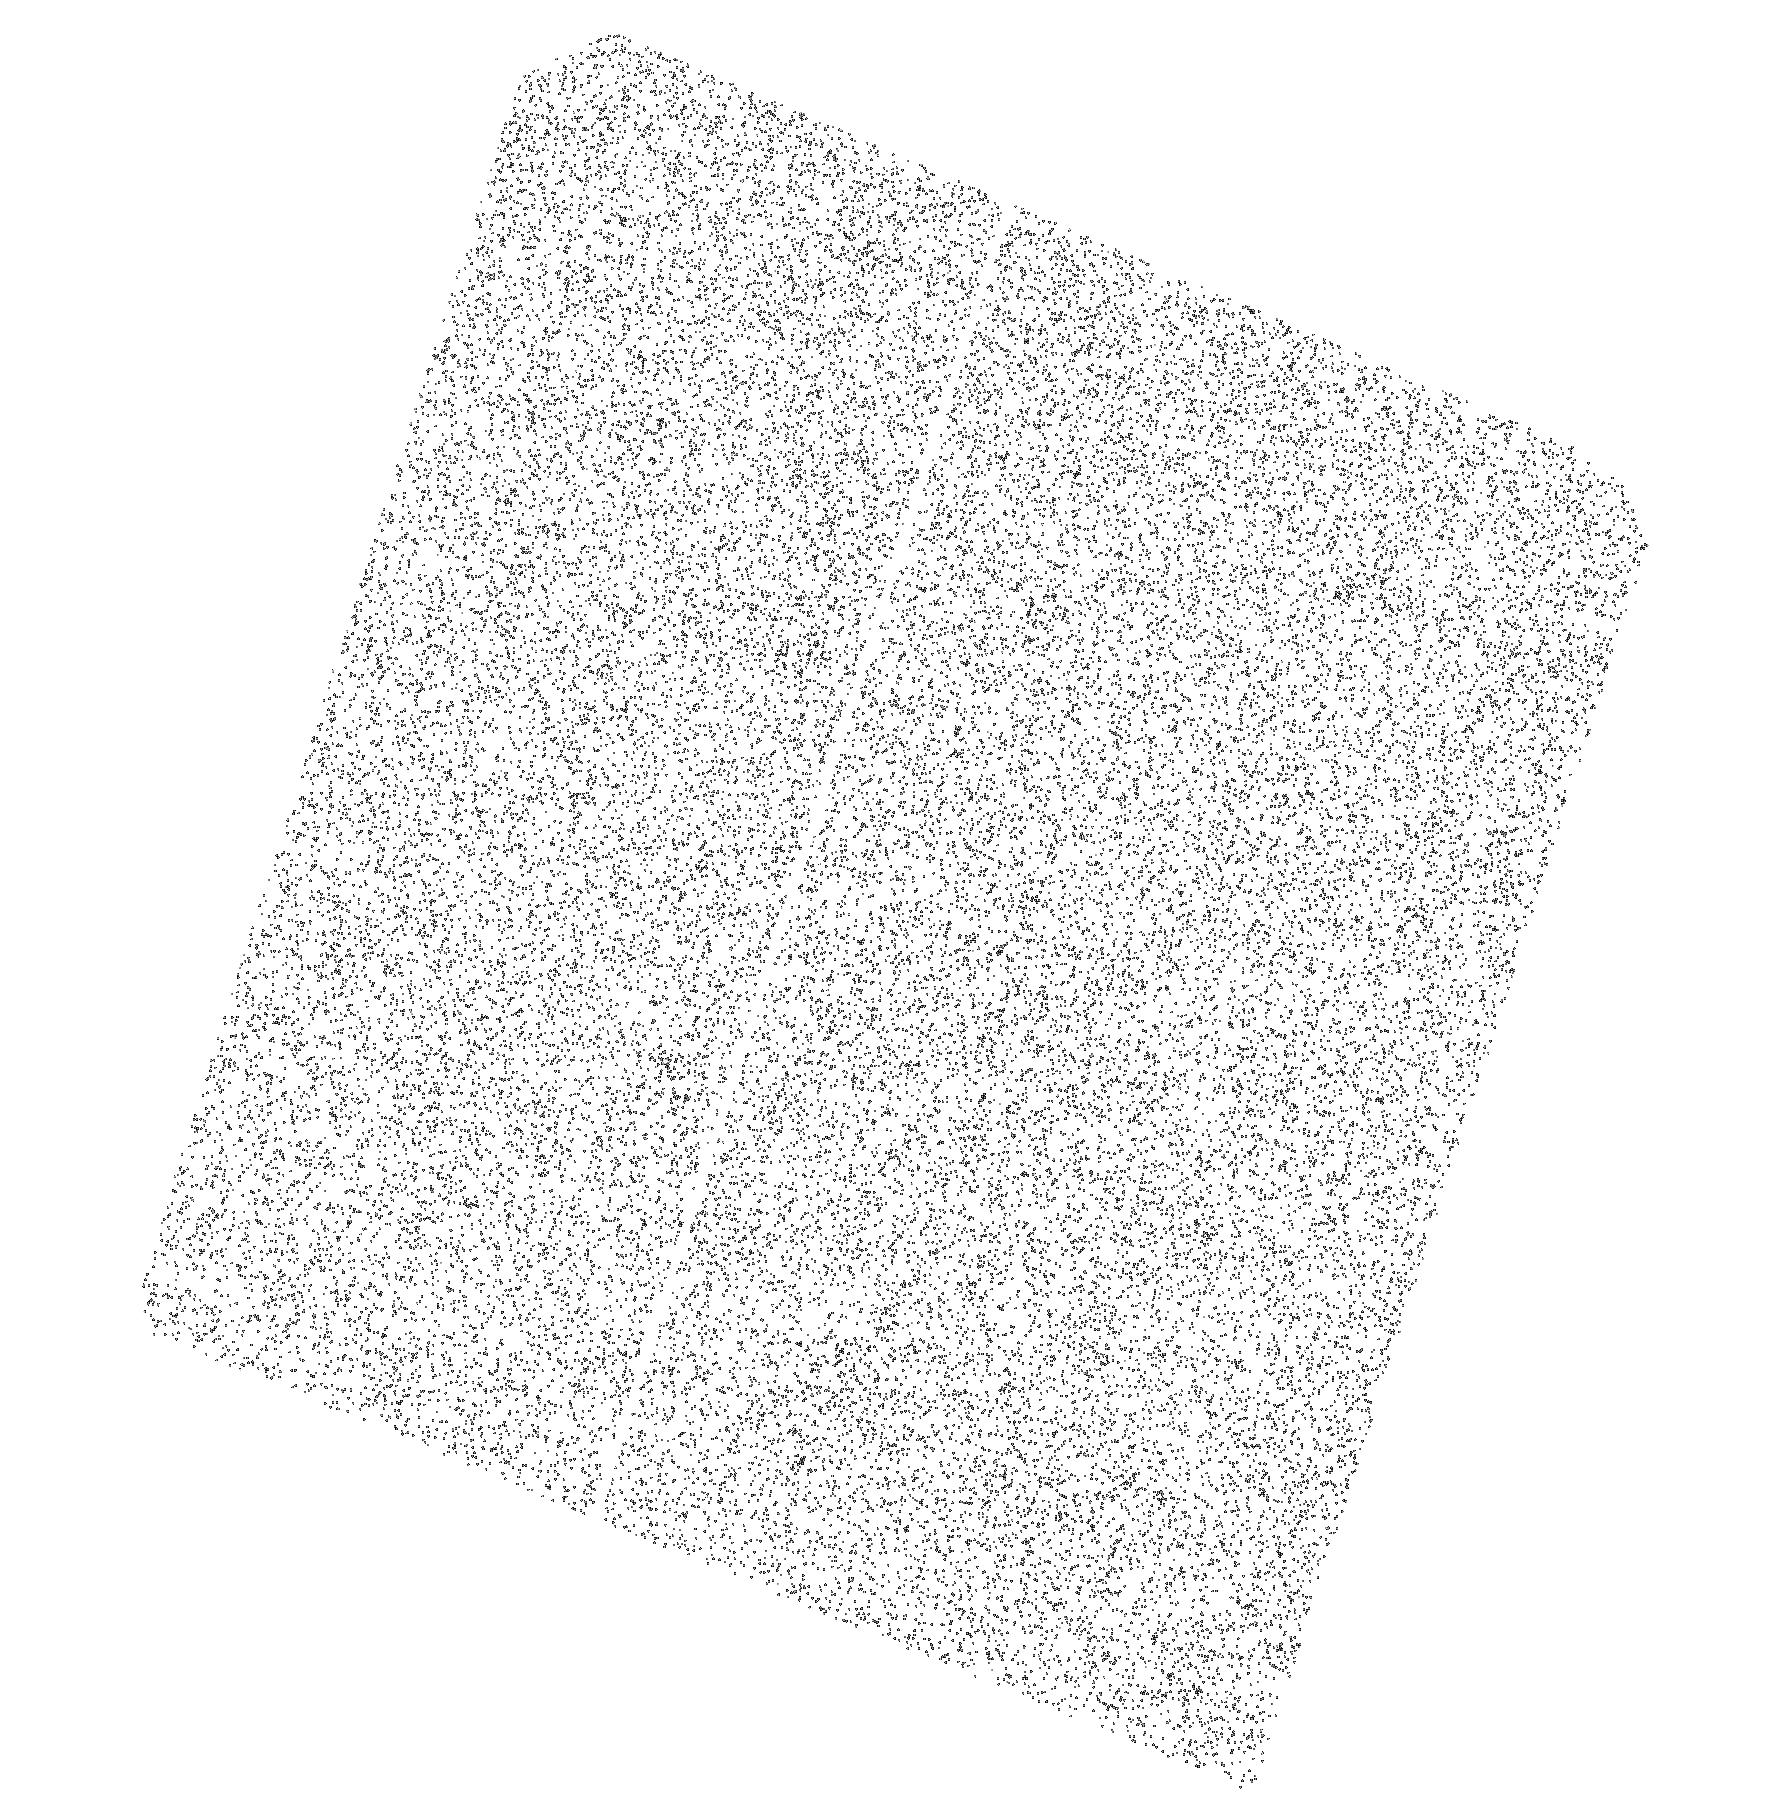
Target: TRAPPIST-1. Instrument: ACS/SBC. Filter: F150LP. Exposure: 43 min. Observation ID: hst_17282_02_acs_sbc_f150lp_jf3i02

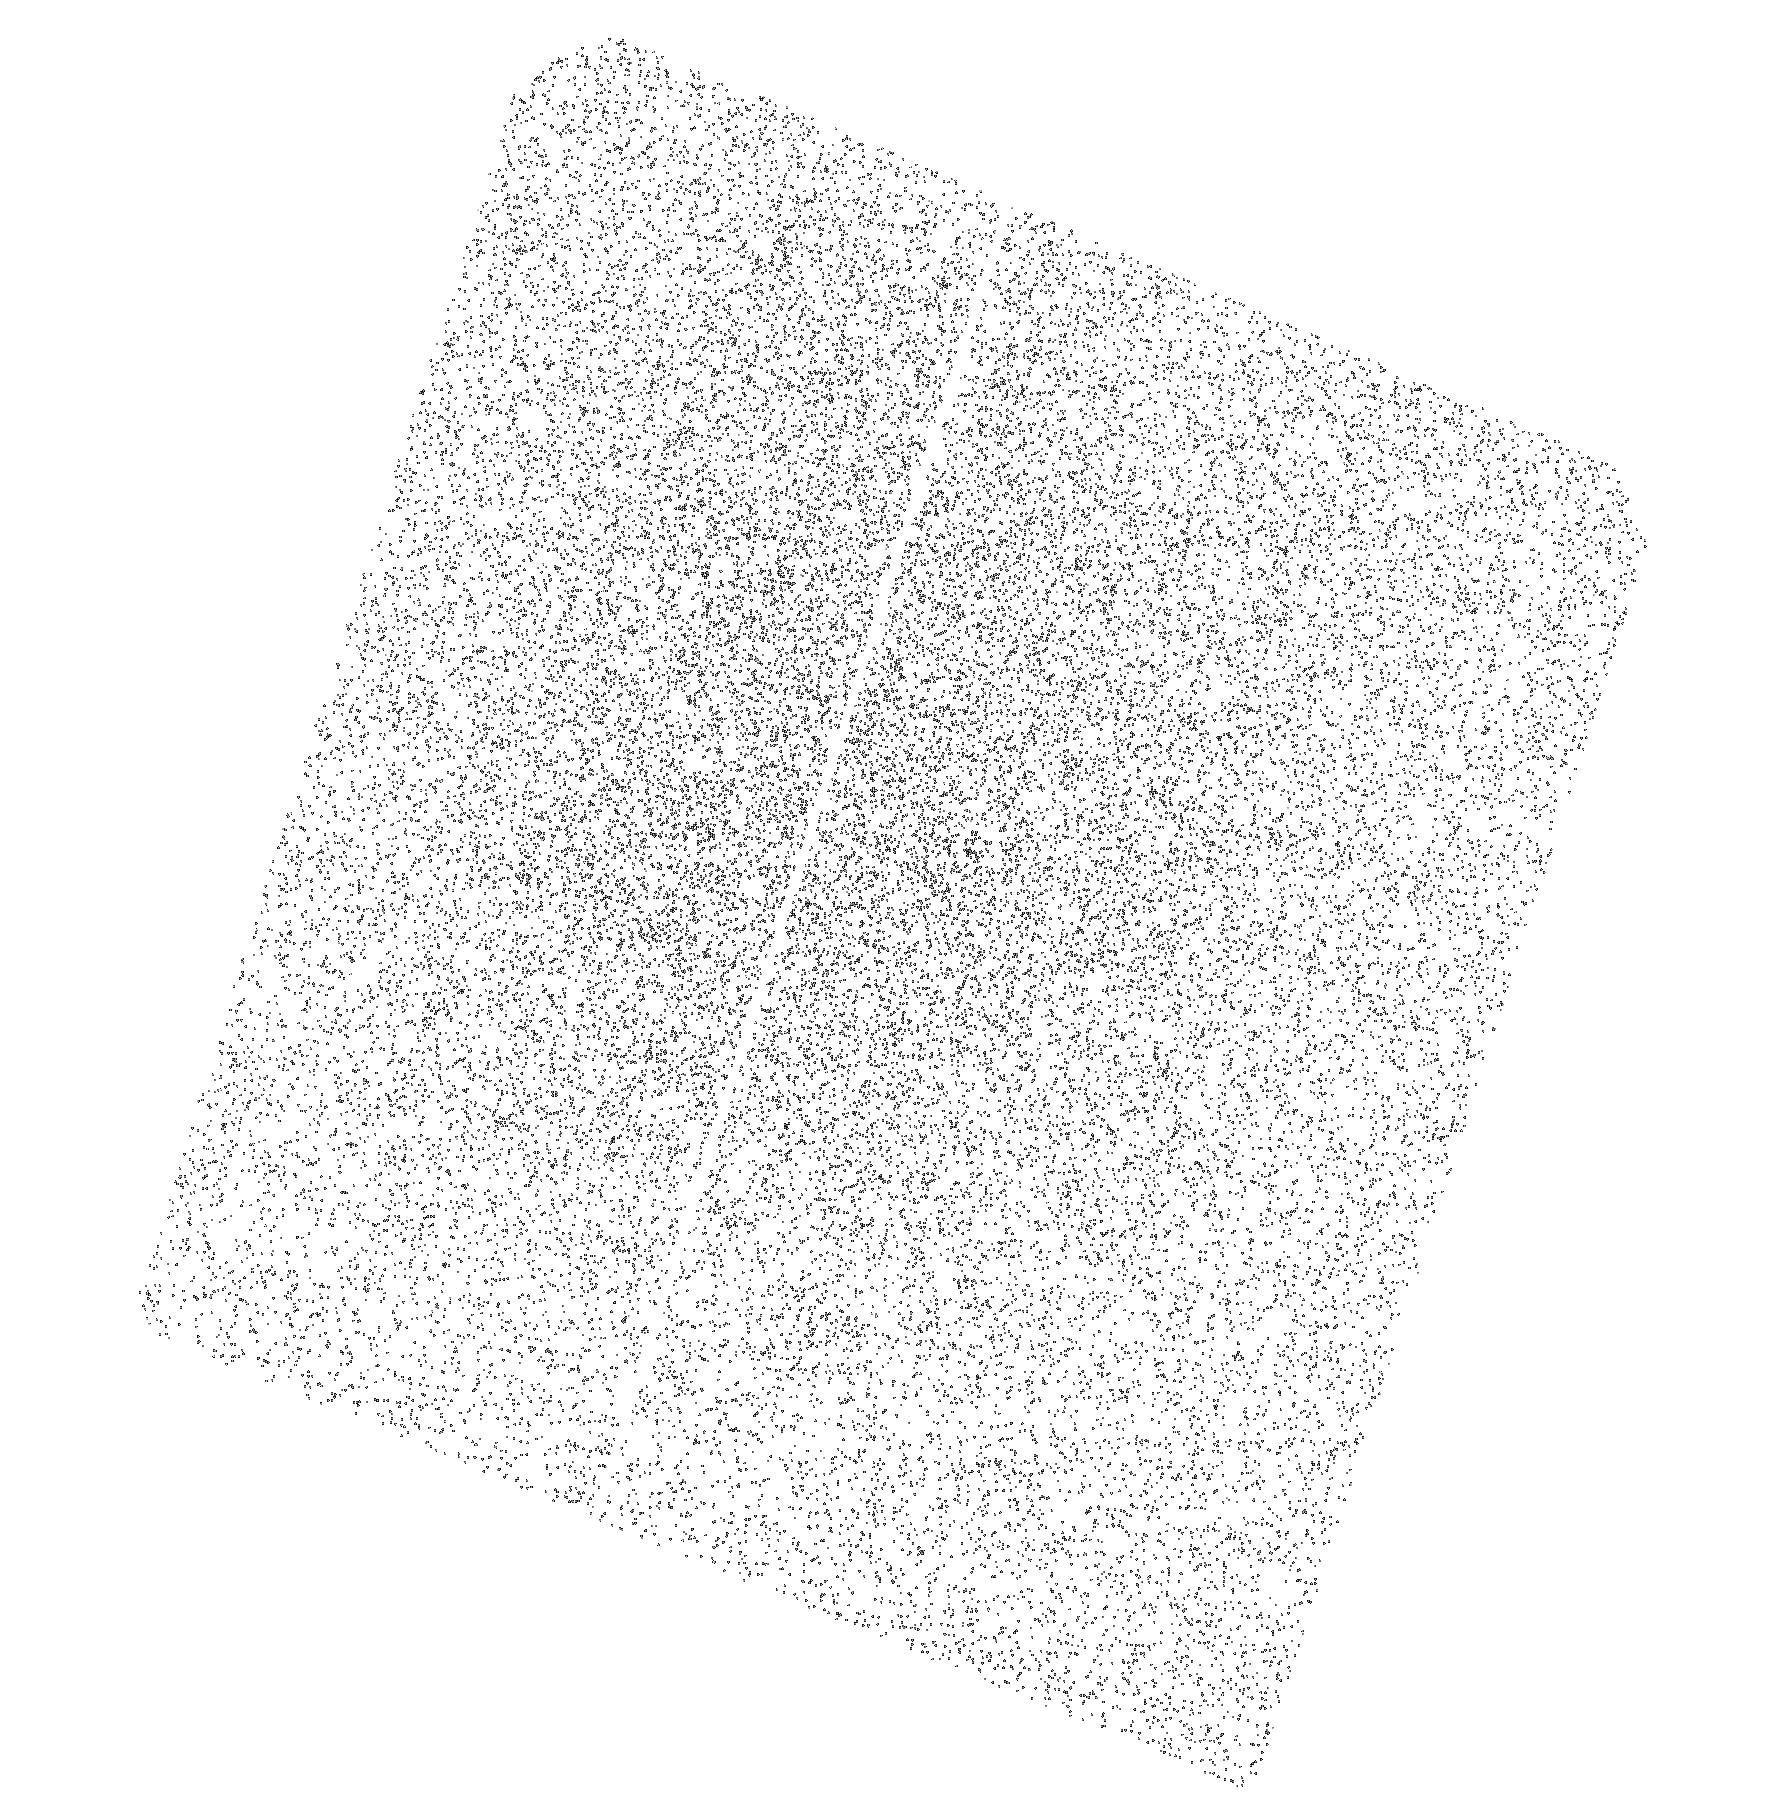
Target: TRAPPIST-1. Instrument: ACS/SBC. Filter: F165LP. Exposure: 43 min. Observation ID: hst_17282_02_acs_sbc_f165lp_jf3i02

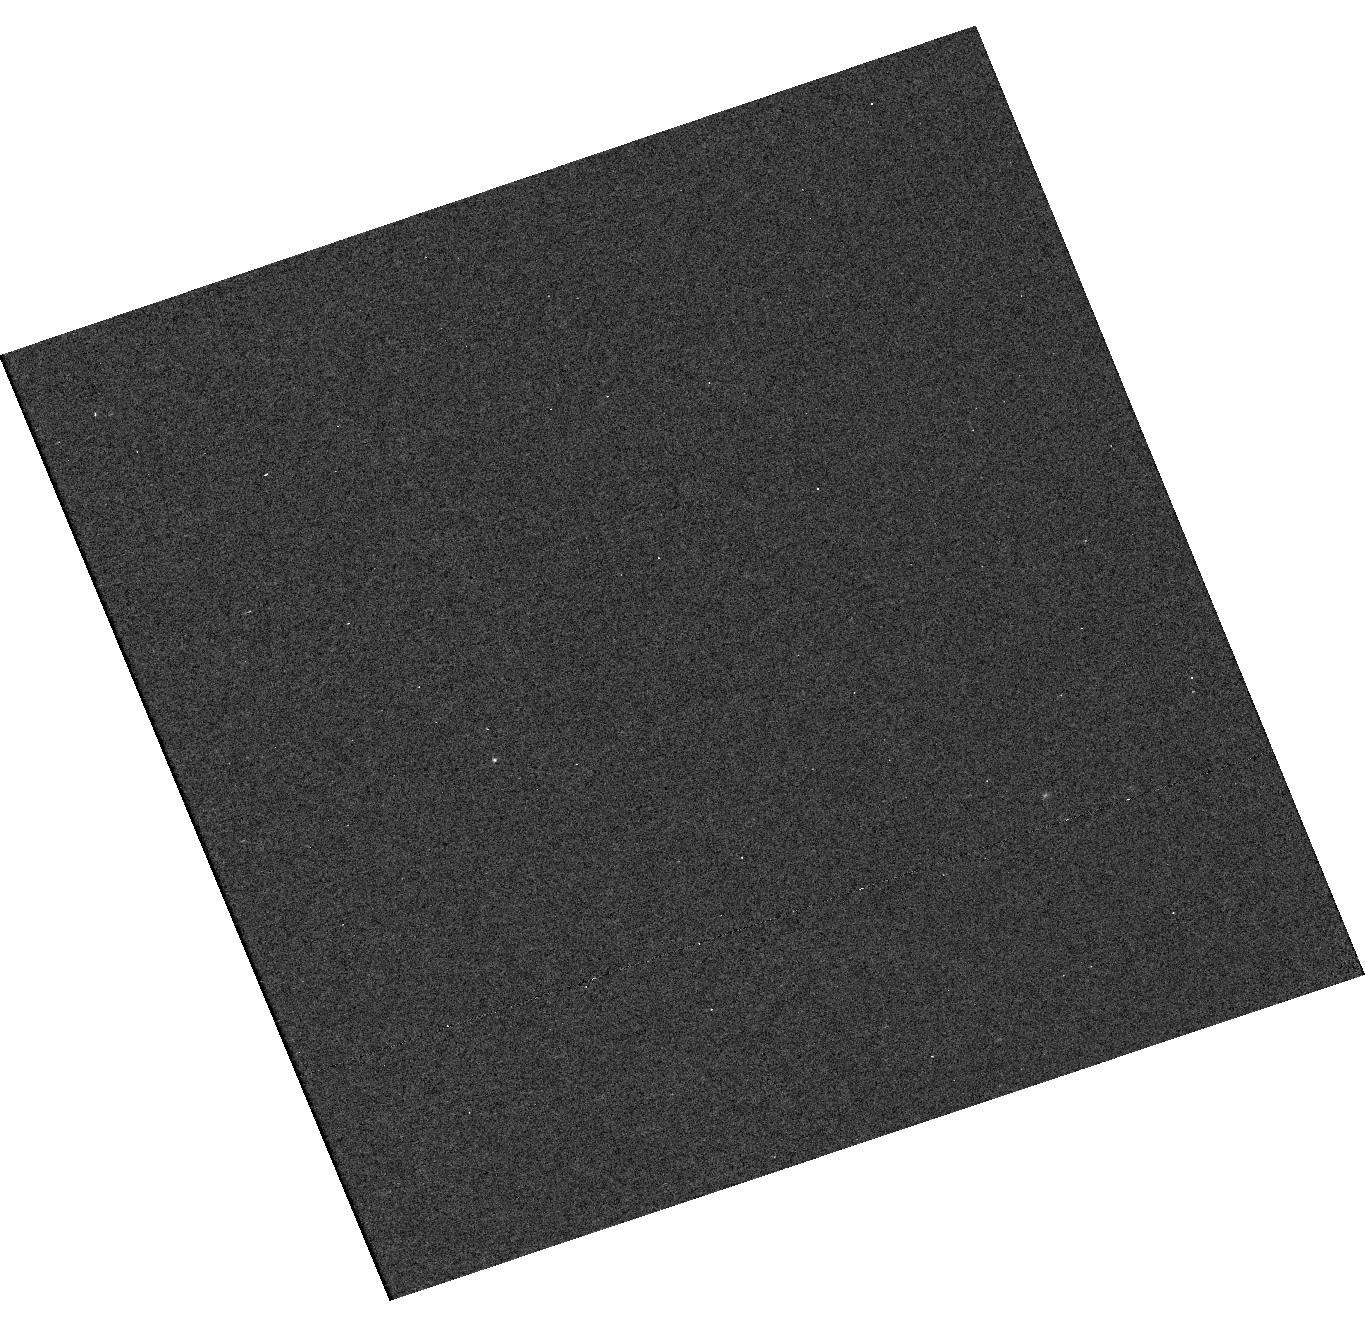
Target: TRAPPIST-1. Instrument: WFC3/UVIS. Filter: F225W. Exposure: 59 min. Observation ID: hst_17282_03_wfc3_uvis_f225w_if3i03

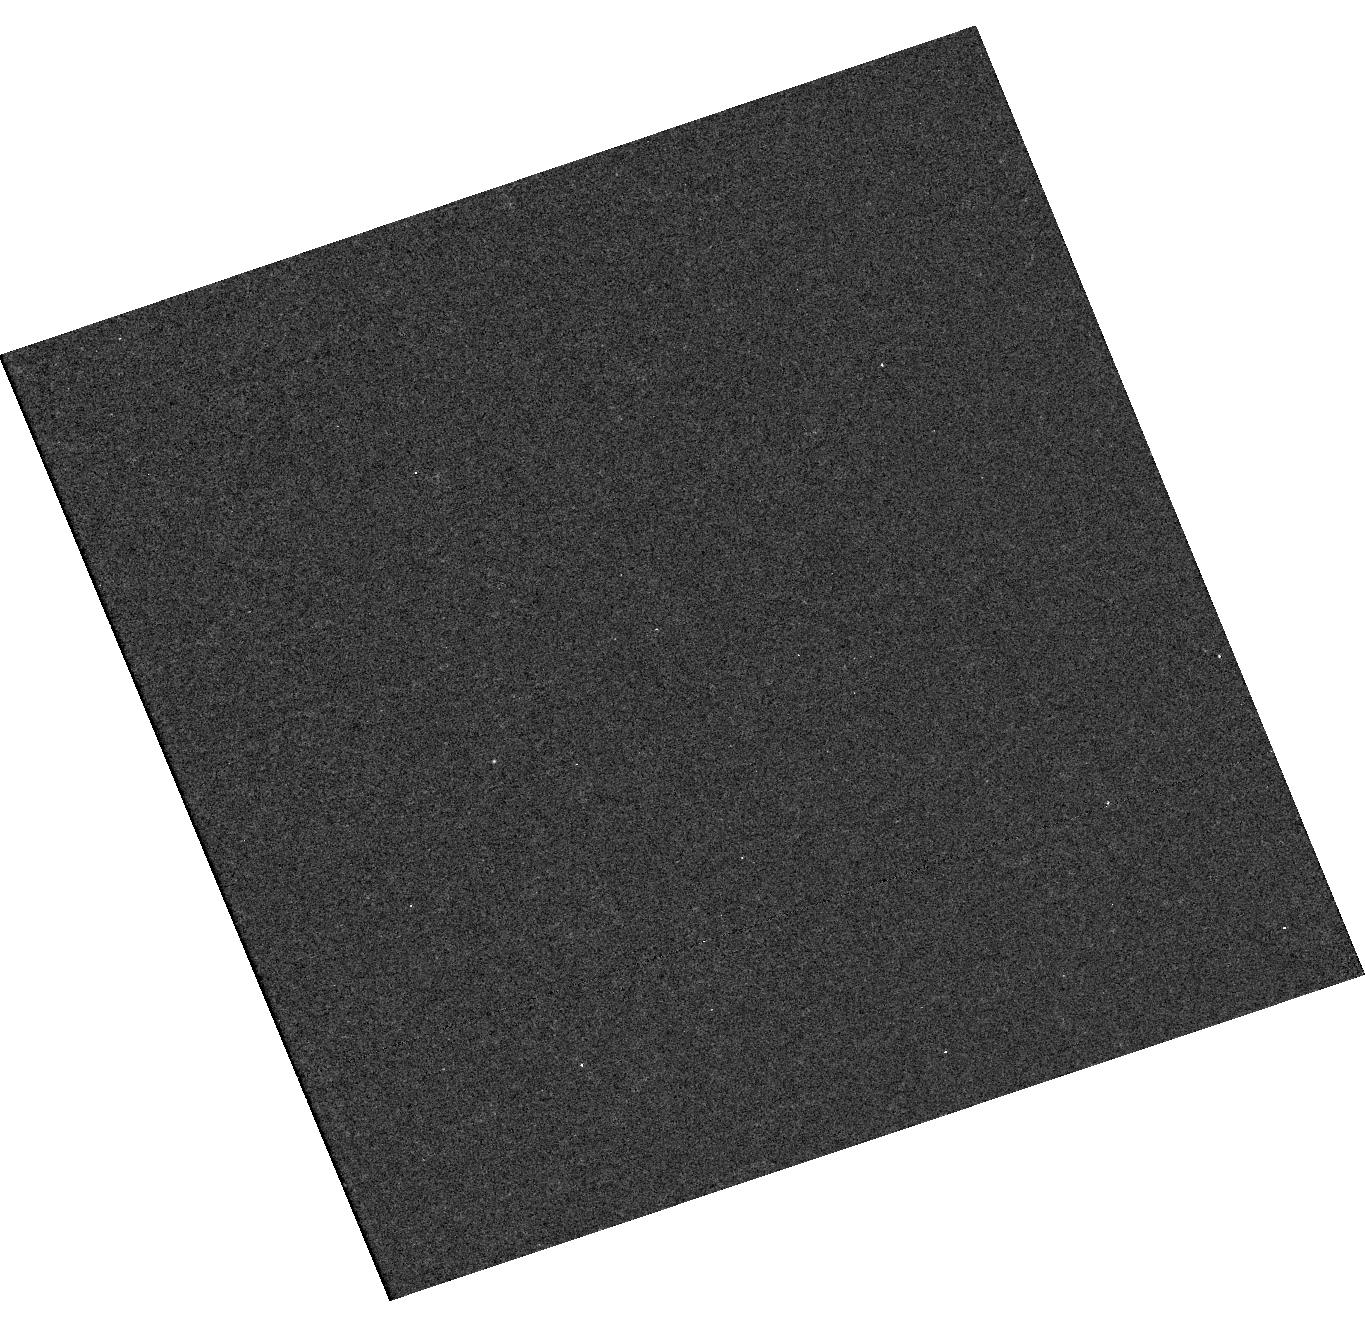
Target: TRAPPIST-1. Instrument: WFC3/UVIS. Filter: F280N. Exposure: 30 min. Observation ID: hst_17282_05_wfc3_uvis_f280n_if3i05

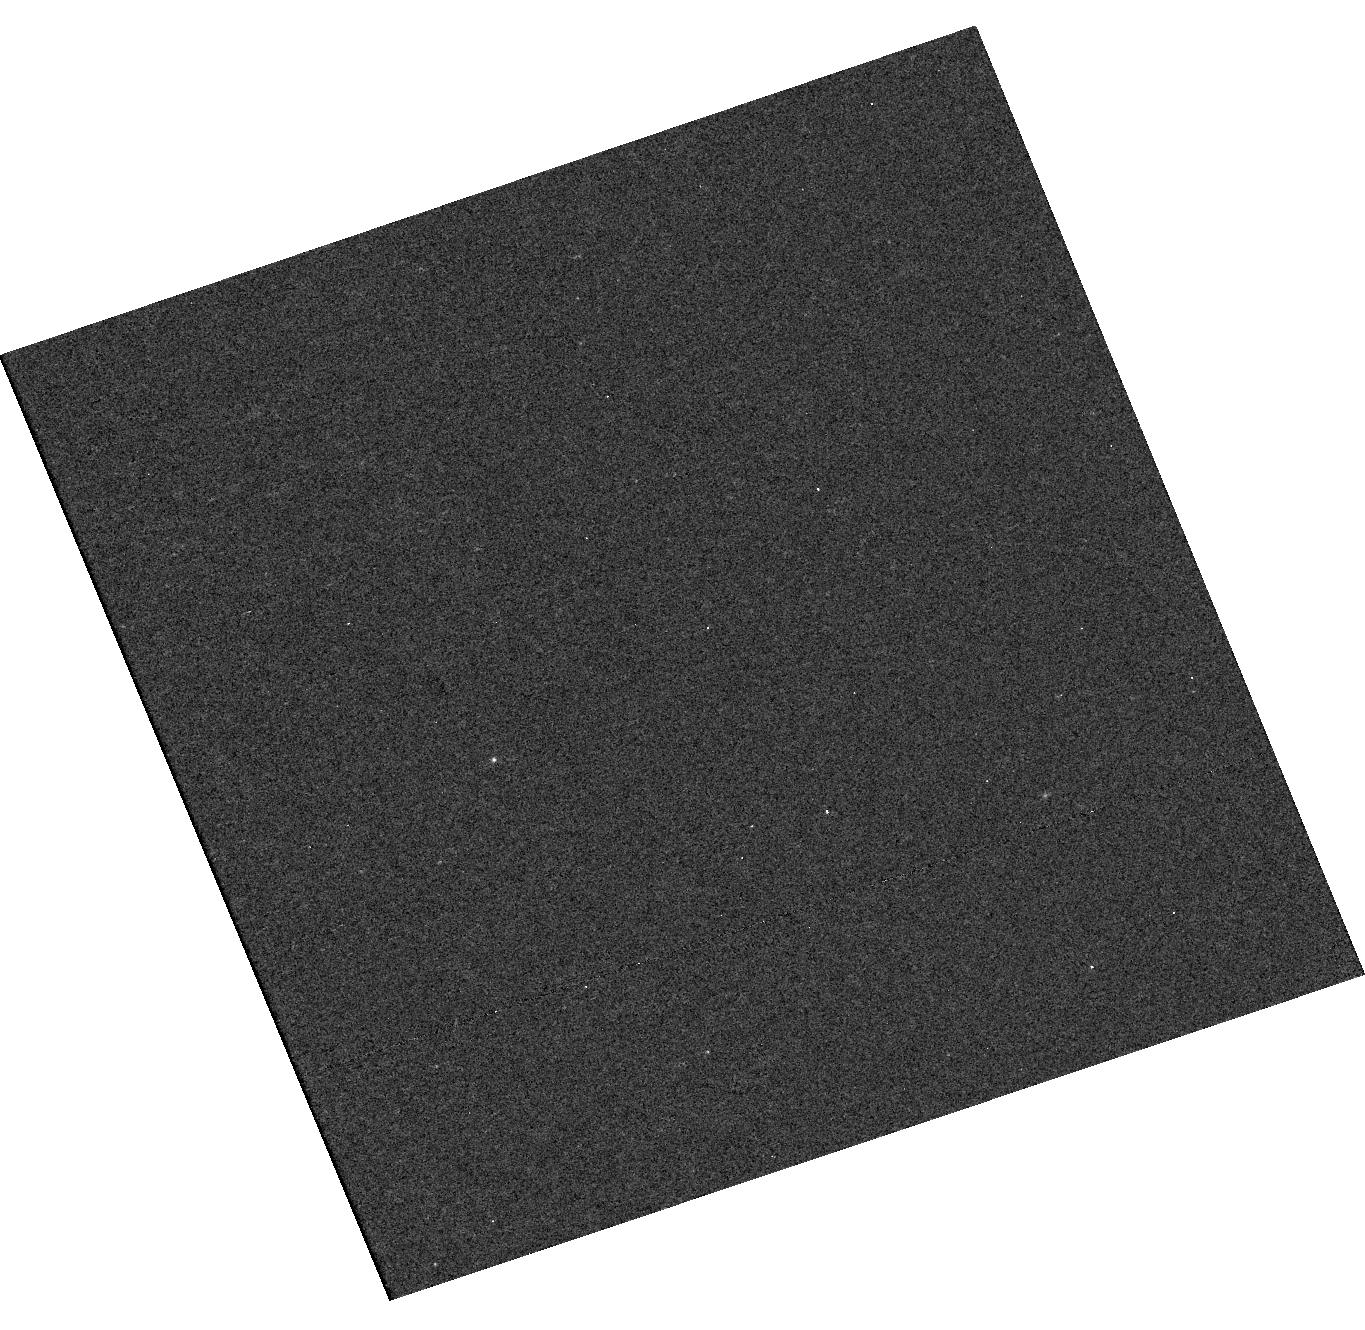
Target: TRAPPIST-1. Instrument: WFC3/UVIS. Filter: F275W. Exposure: 30 min. Observation ID: hst_17282_03_wfc3_uvis_f275w_if3i03

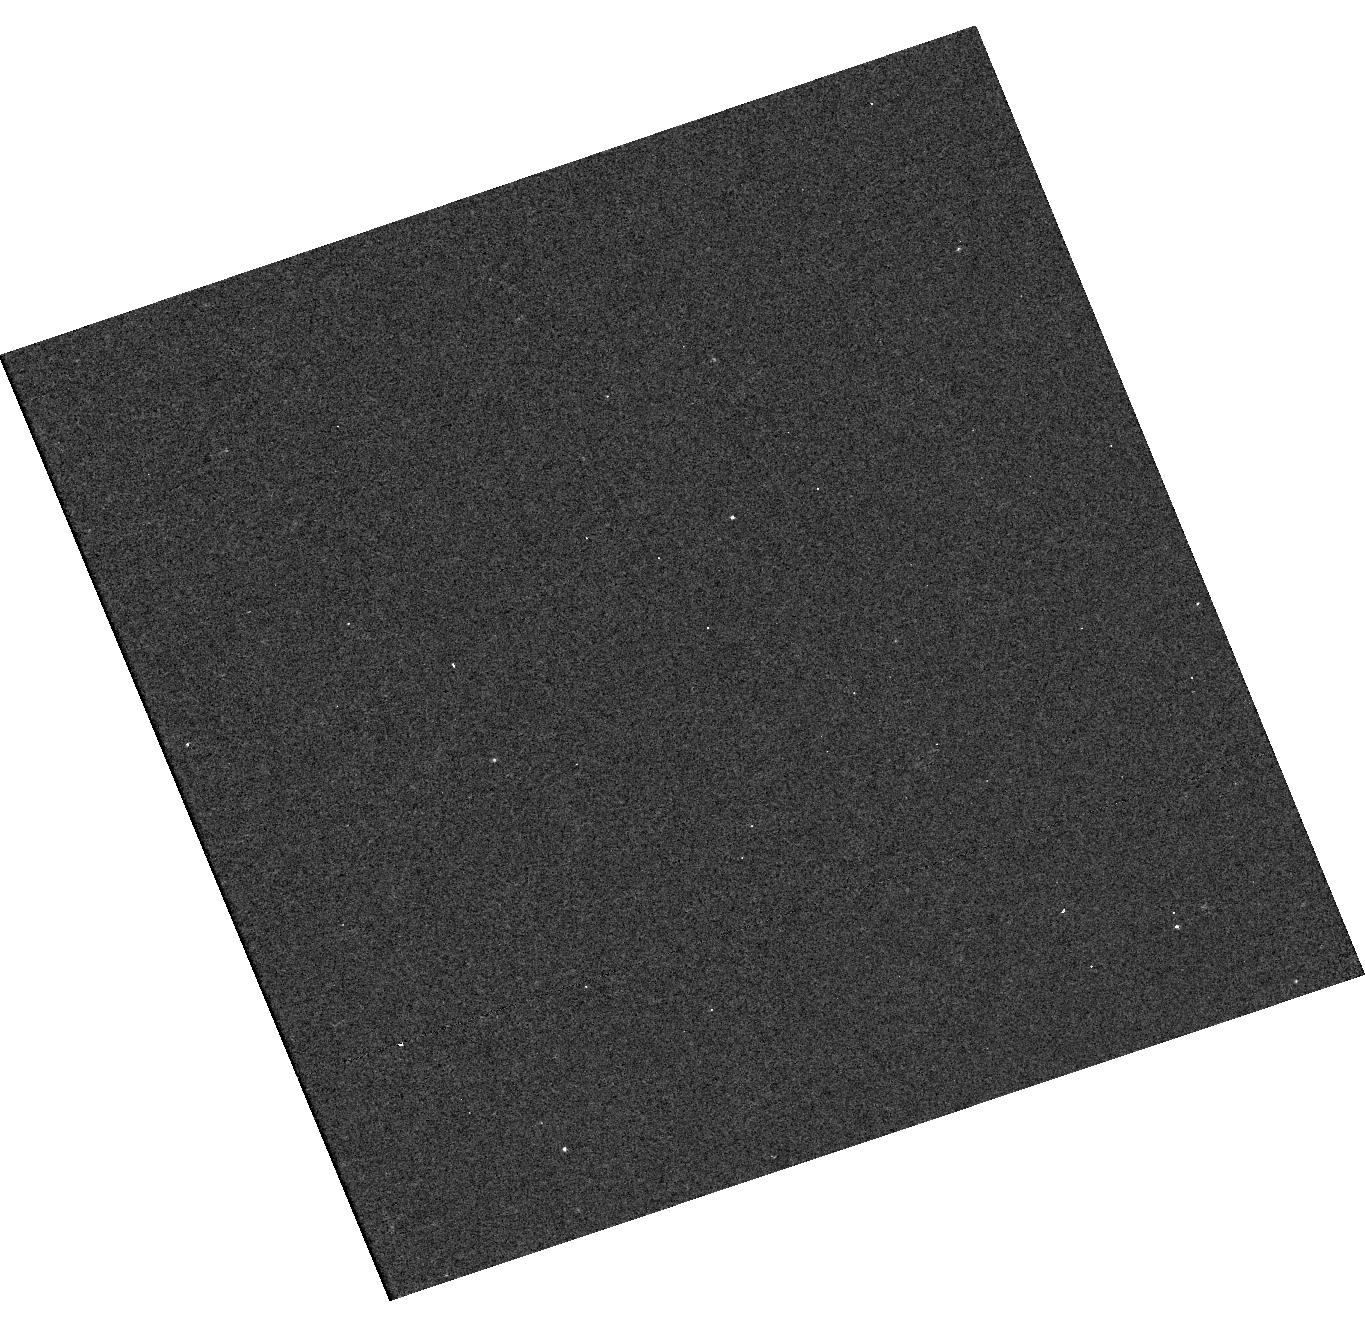
Target: TRAPPIST-1. Instrument: WFC3/UVIS. Filter: F280N. Exposure: 30 min. Observation ID: hst_17282_03_wfc3_uvis_f280n_if3i03

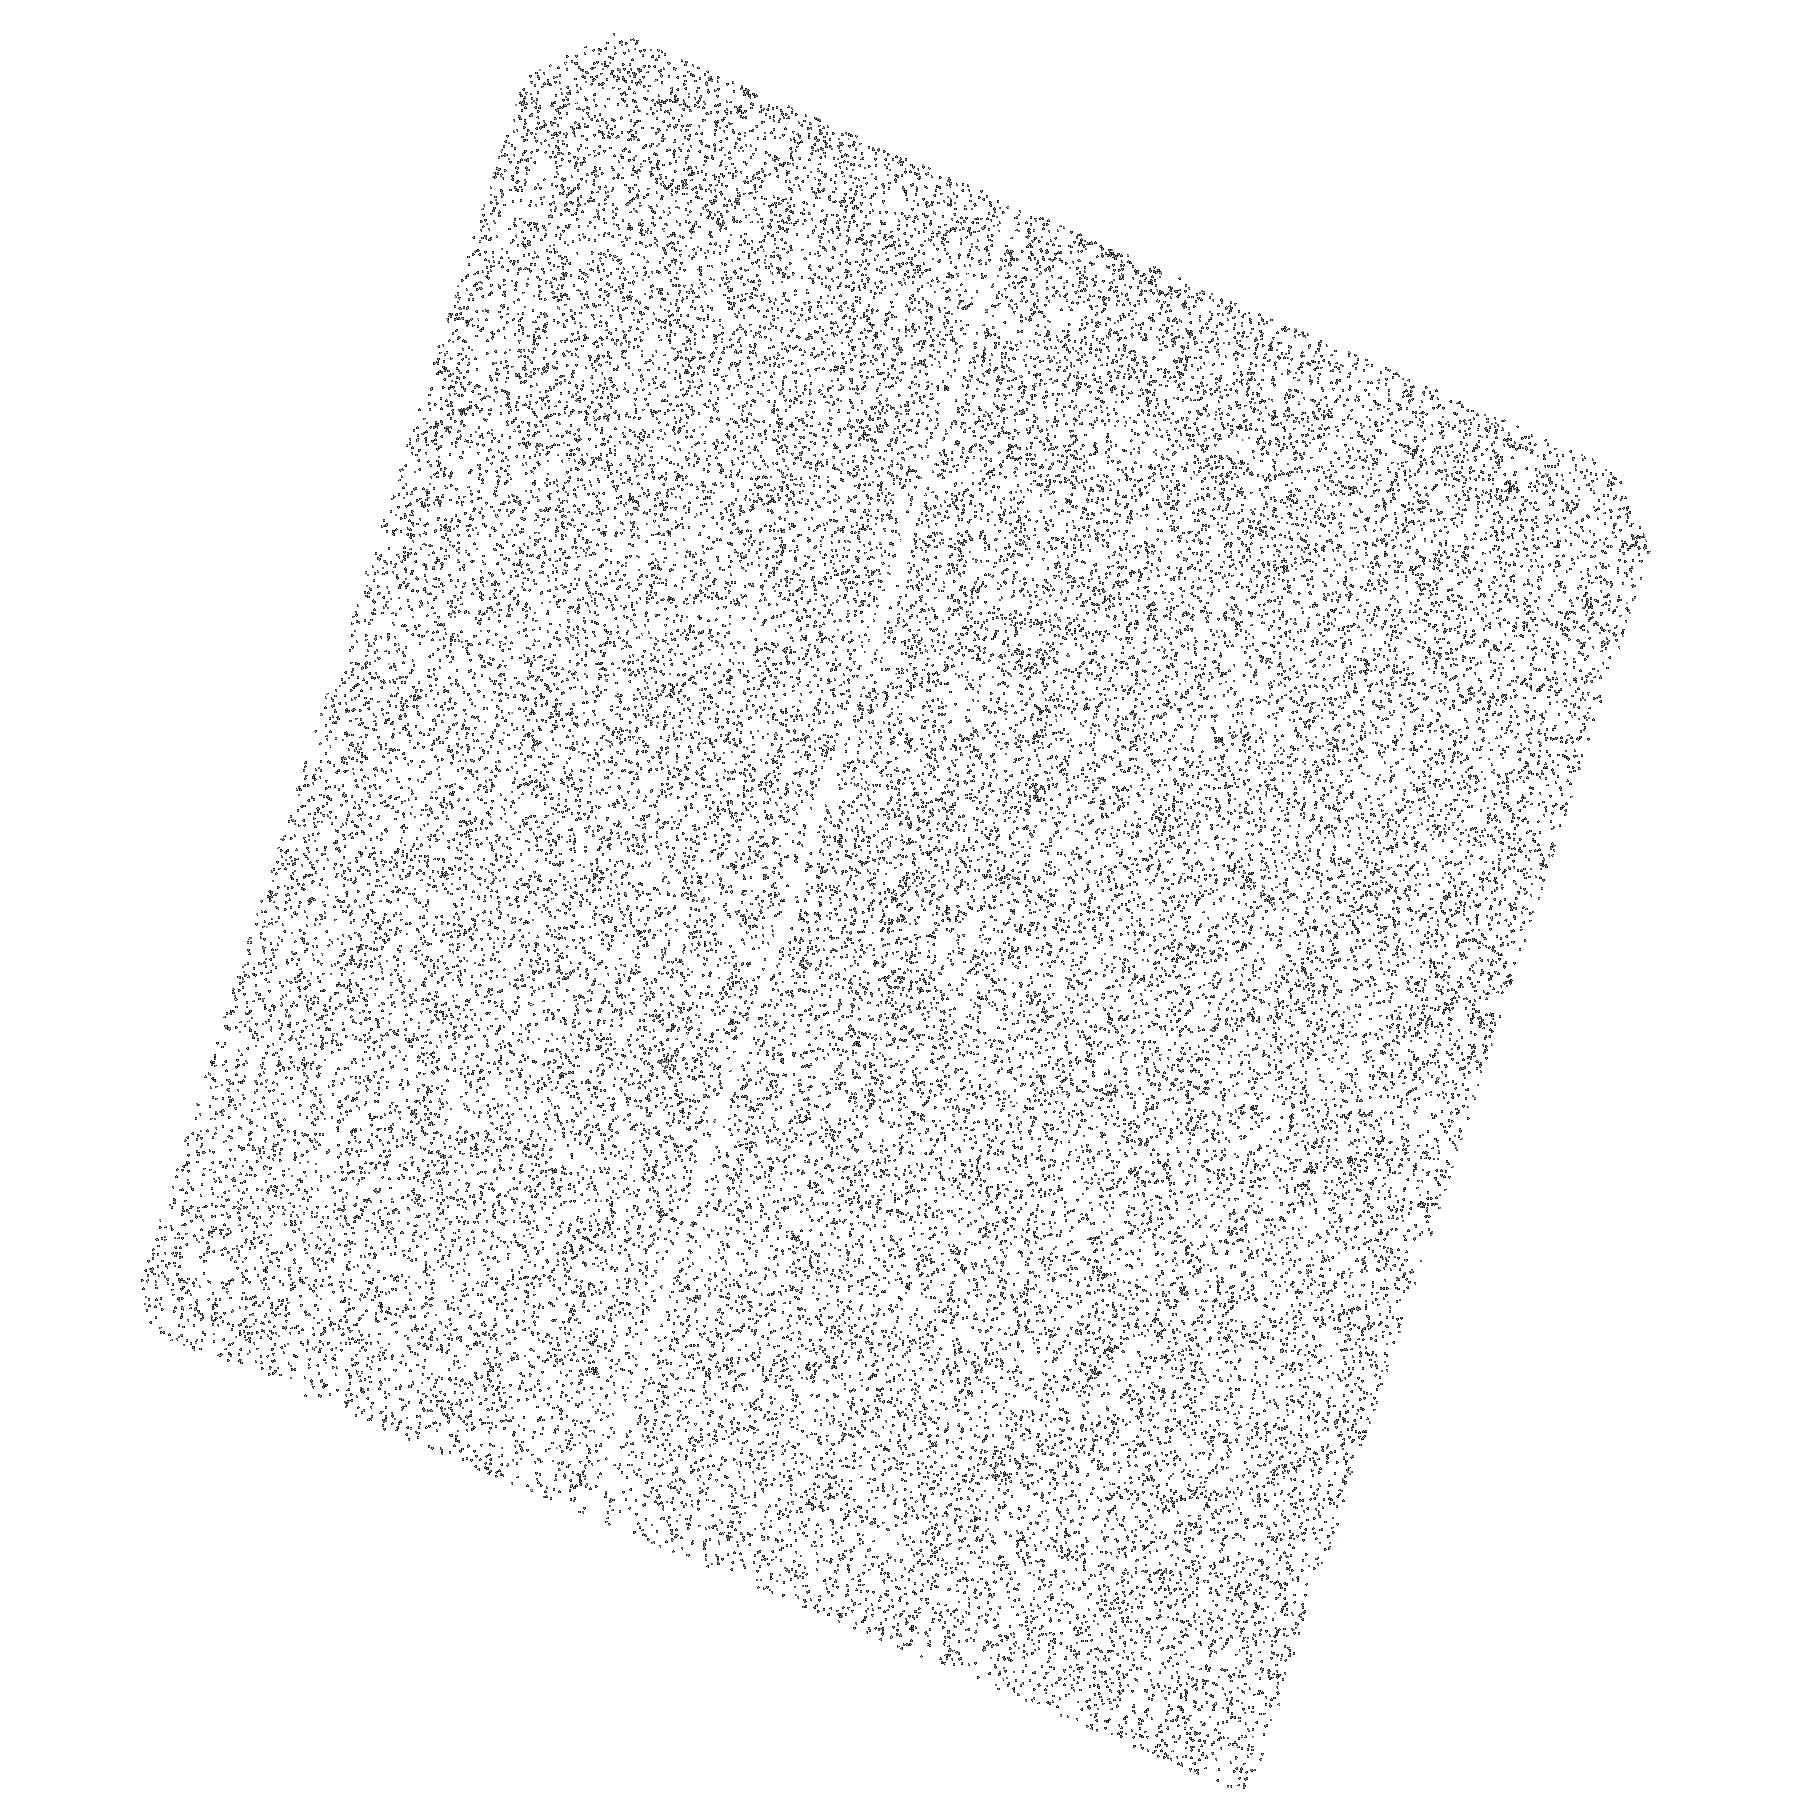
Target: TRAPPIST-1. Instrument: ACS/SBC. Filter: F150LP. Exposure: 43 min. Observation ID: hst_17282_06_acs_sbc_f150lp_jf3i06

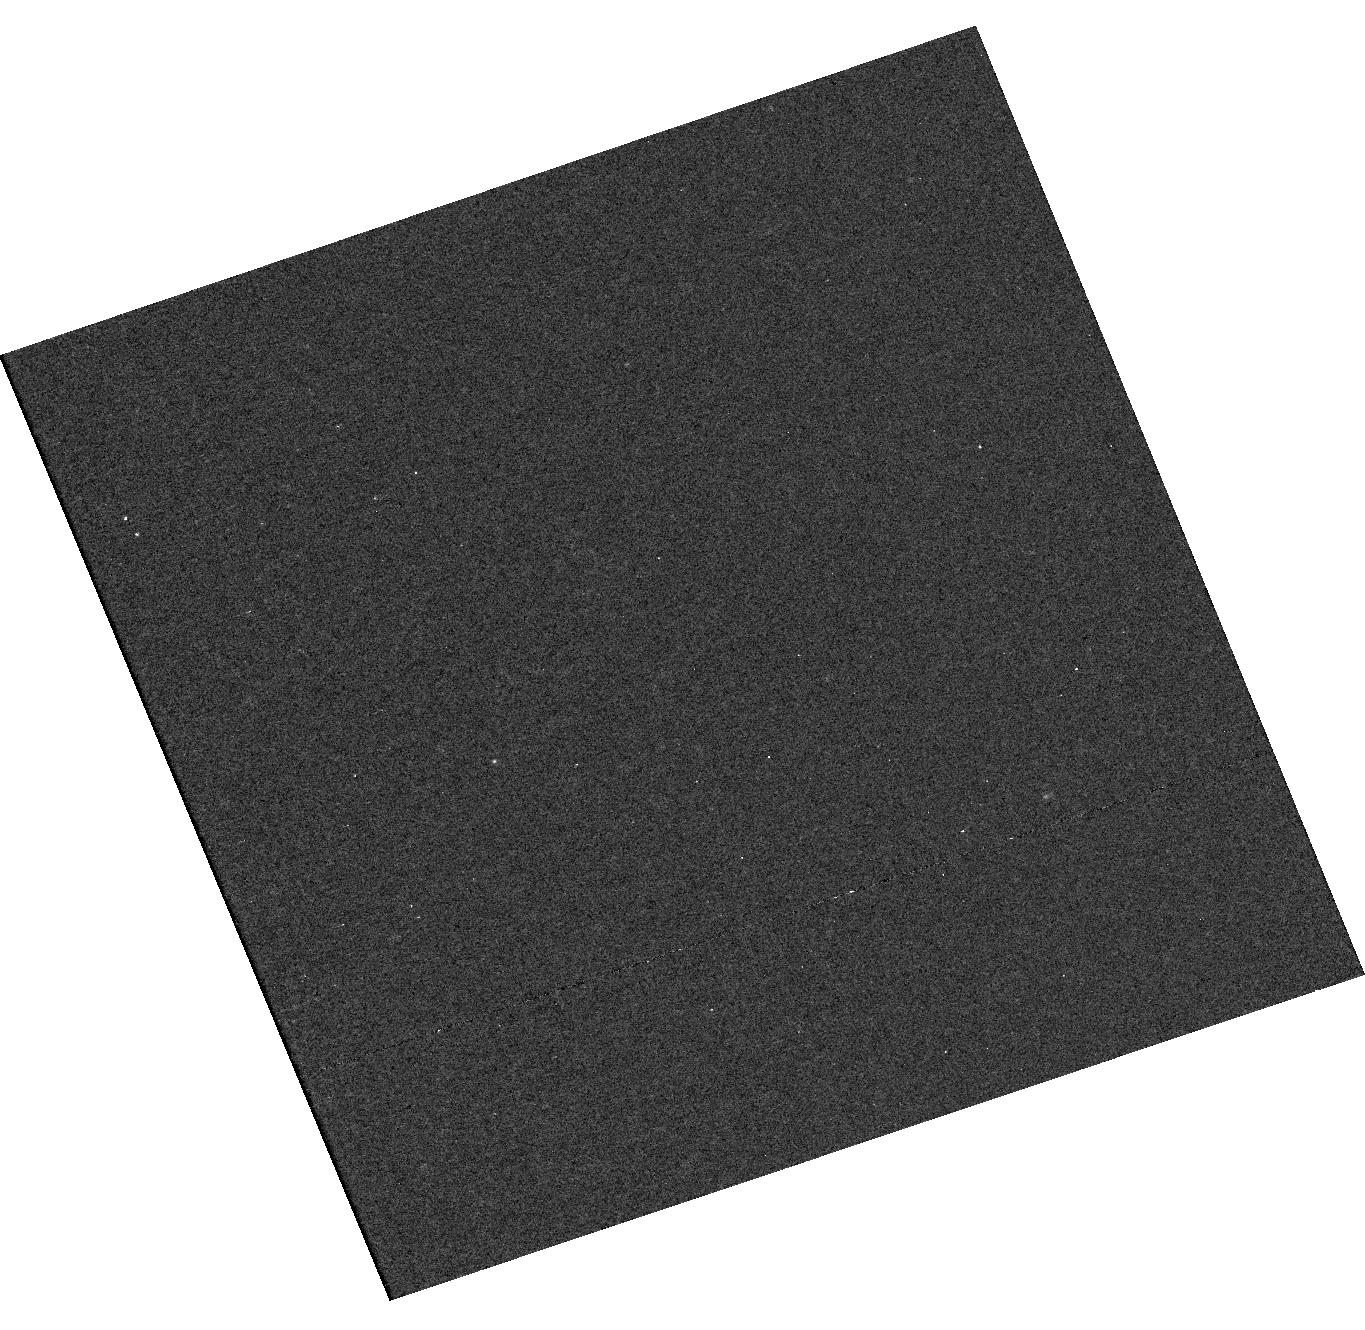
Target: TRAPPIST-1. Instrument: WFC3/UVIS. Filter: F225W. Exposure: 59 min. Observation ID: hst_17282_05_wfc3_uvis_f225w_if3i05

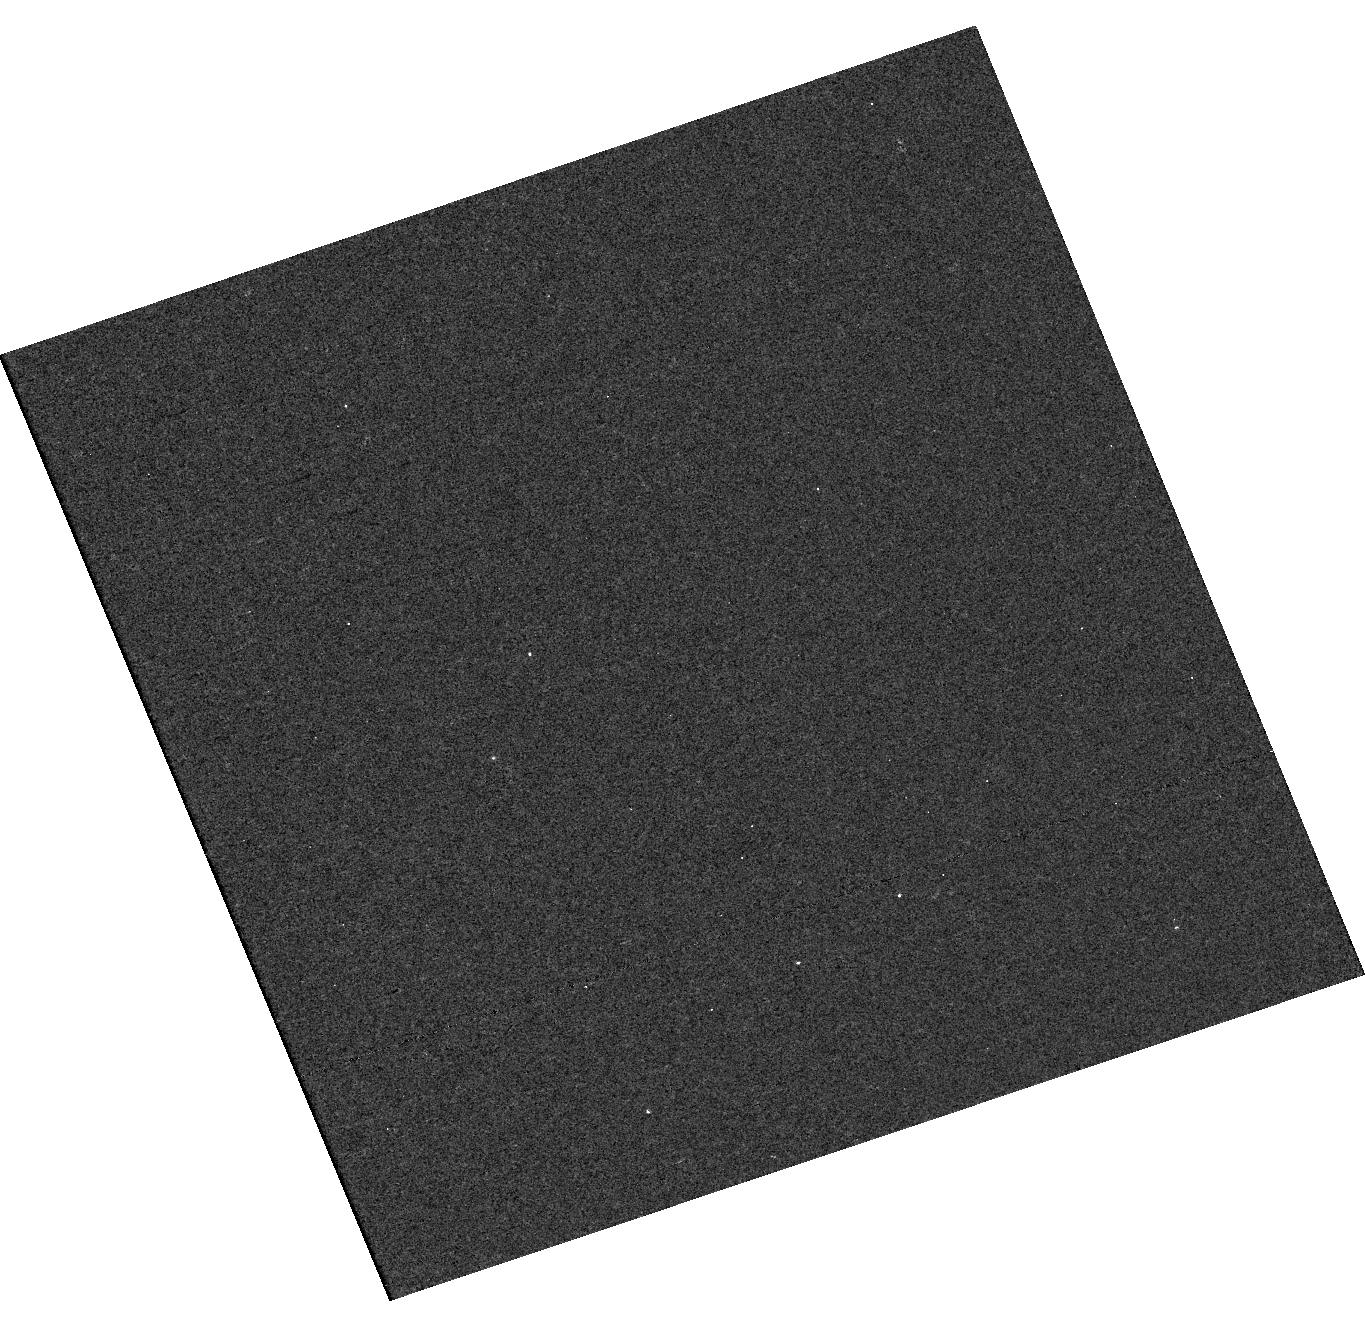
Target: TRAPPIST-1. Instrument: WFC3/UVIS. Filter: F280N. Exposure: 30 min. Observation ID: hst_17282_01_wfc3_uvis_f280n_if3i01

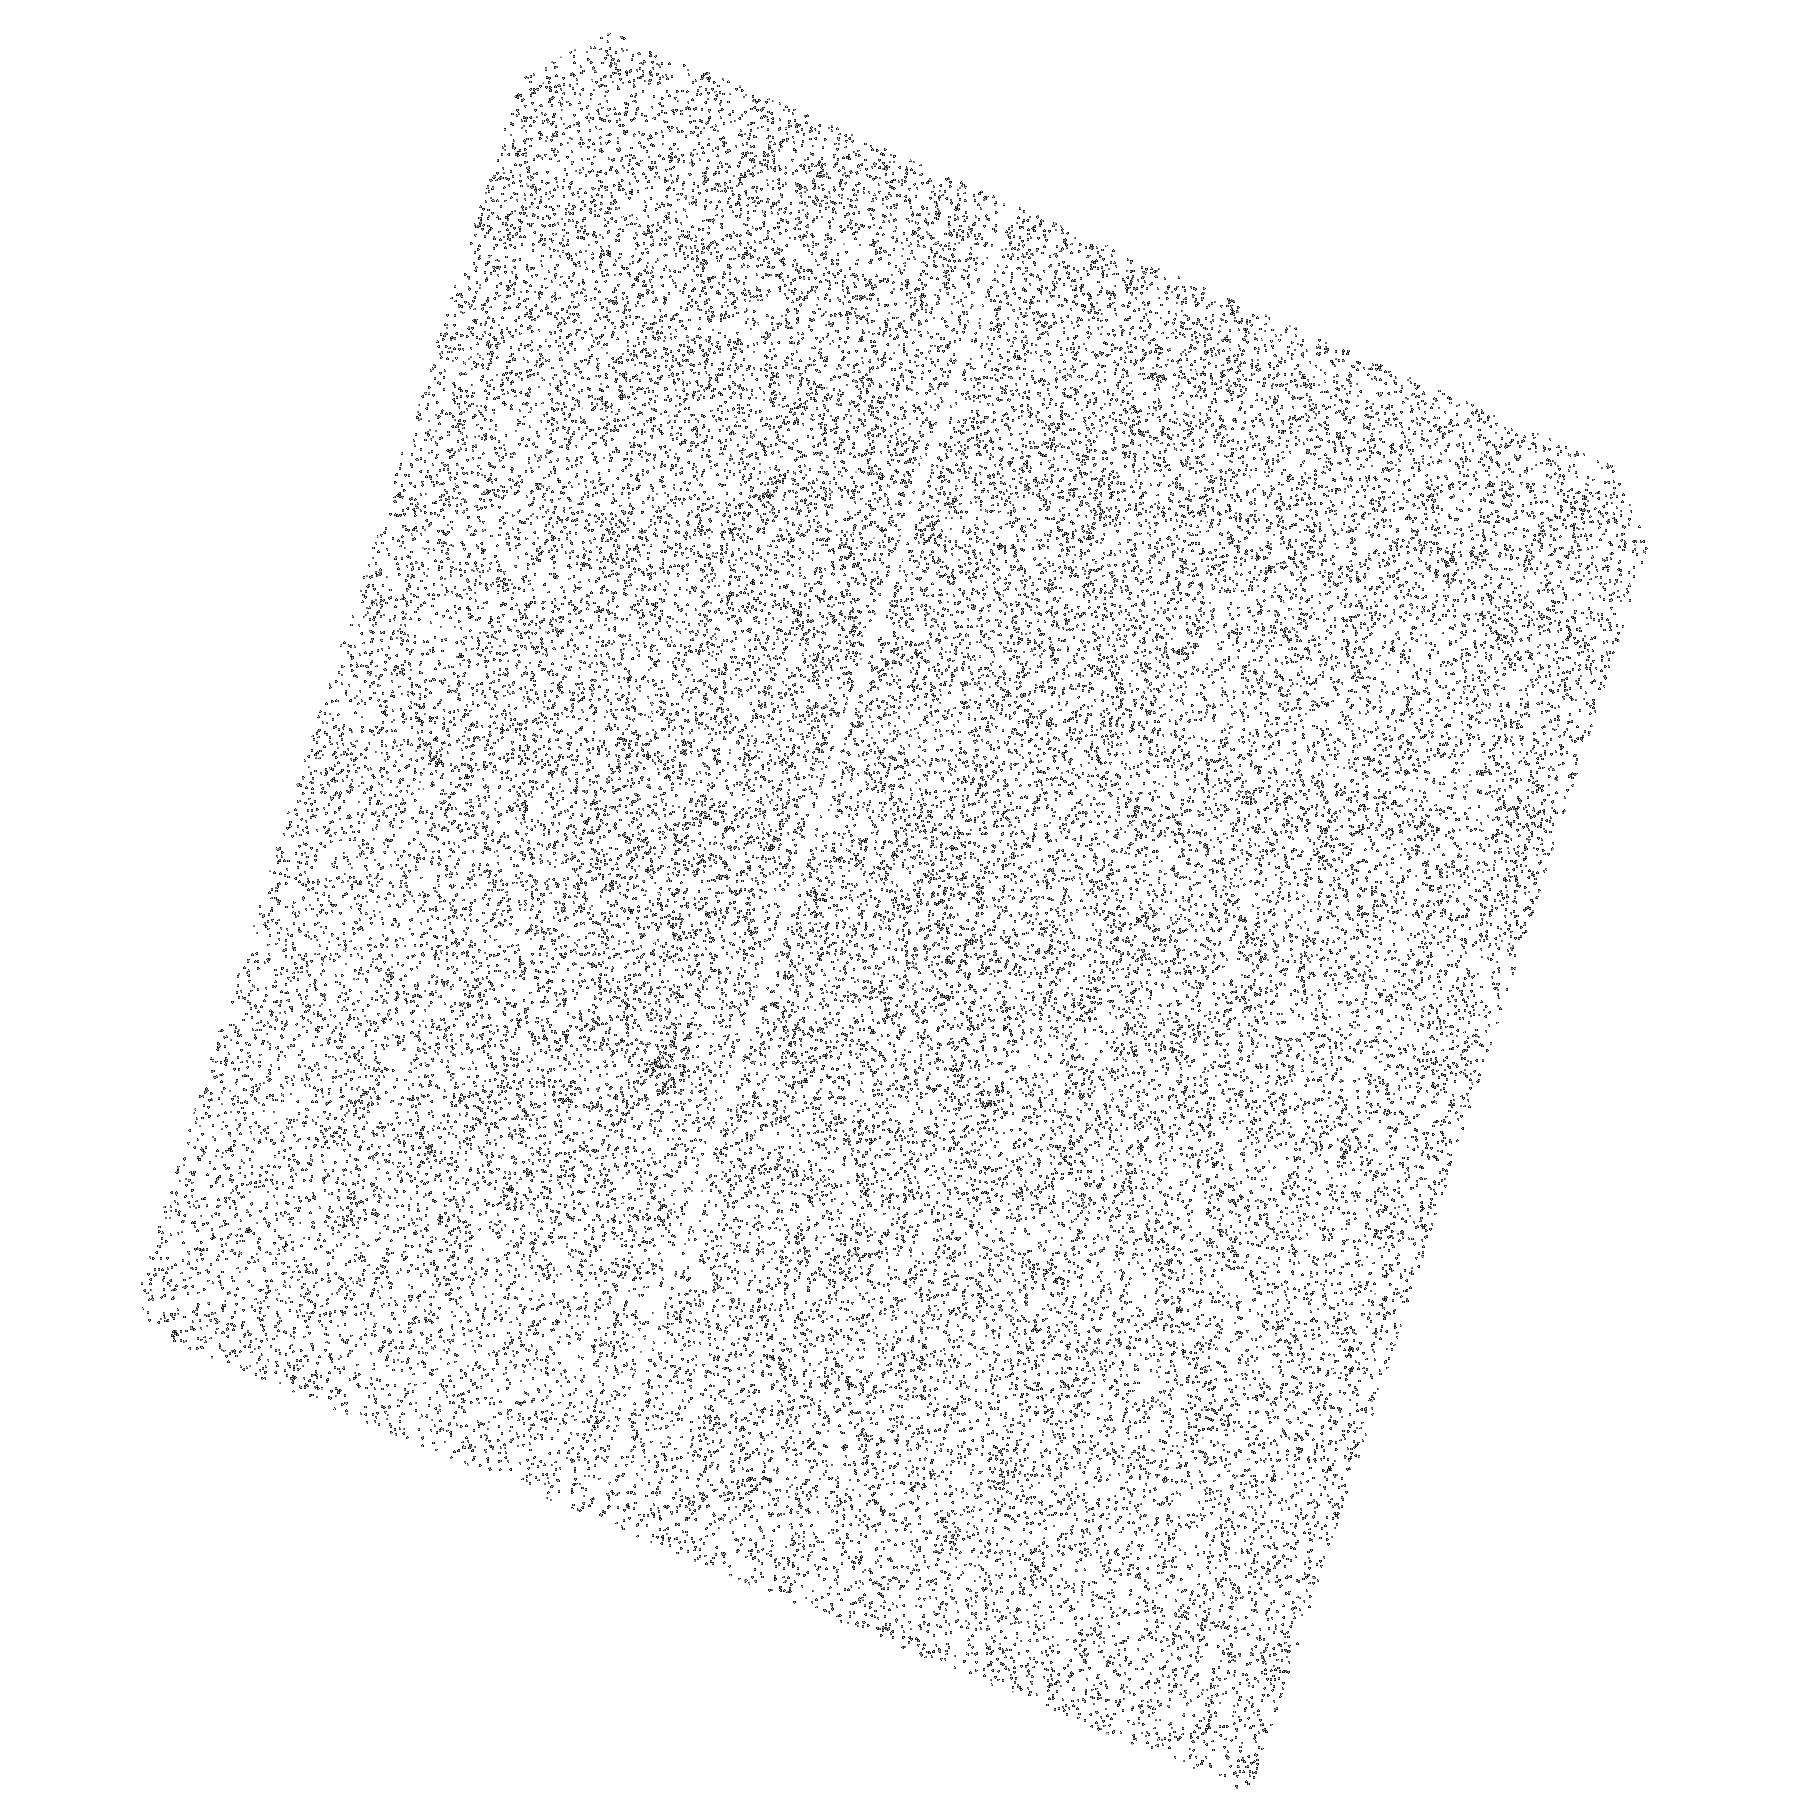
Target: TRAPPIST-1. Instrument: ACS/SBC. Filter: F150LP. Exposure: 43 min. Observation ID: hst_17282_04_acs_sbc_f150lp_jf3i04

Ultraviolet Photometry of TRAPPIST-1 during the next JWST Observing Window (PI: Wilson, David John)

With the successful launch of JWST, the atmospheres of rocky exoplanets are finally within reach. The exemplary host star is TRAPPIST-1, orbited by seven Earth-sized planets. Here we seek to obtain time-series ultraviolet photometry of TRAPPIST-1 during the next JWST observing window, providing vital information for interpreting ongoing JWST transit and eclipse spectroscopy. The TRAPPIST-1 planets experience a radically different ultraviolet flux than the Earth, changing photochemical reaction rates of key molecules and biomarkers such as ozone. Detailed knowledge of the stellar ultraviolet SED is required to correctly interpret upcoming JWST spectroscopy to characterize the atmospheres and potential habitability of the planets. A large investment of HST spectroscopy time into TRAPPIST-1 has returned only low signal detections of a few stellar emission lines, and essentially no constraints on the ultraviolet variability. Here, we will use ultraviolet photometry, which provides high-quality data in multiple bands with much less HST time. We will observe TRAPPIST-1 three times in five ultraviolet bands. In the NUV, we will characterize the as-yet unconstrained continuum flux that is a key driver of atmospheric chemistry, and measure the 2800A Mg II lines to diagnose the chromospheric structure. In the FUV, we will observe the C IV 1550A doublet to estimate the strength of the total FUV flux. These observations will provide a contemporaneous ultraviolet dataset for each JWST observation and the first constraints on the ultraviolet variability of TRAPPIST-1. Photometric measurements from the observations will be made available as a MAST High Level Science Product.